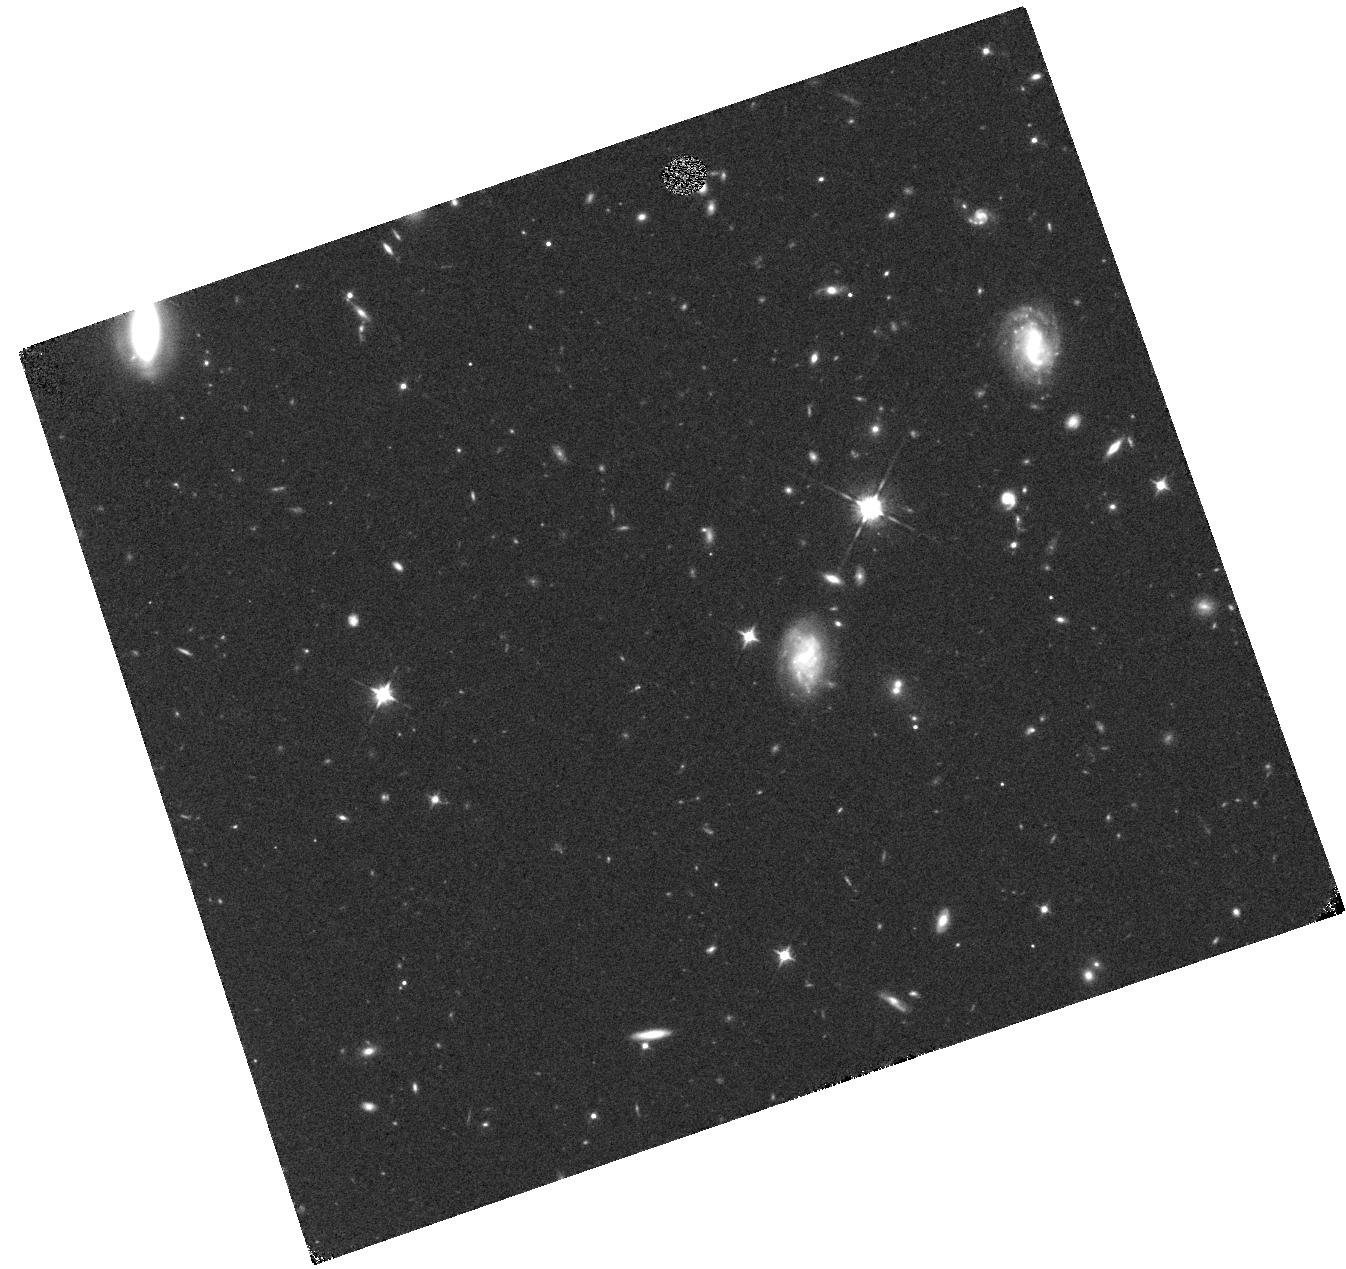
Target: BDTR. Instrument: WFC3/IR. Filter: F105W. Exposure: 17 min. Observation ID: hst_14808_11_wfc3_ir_f105w_iddq11

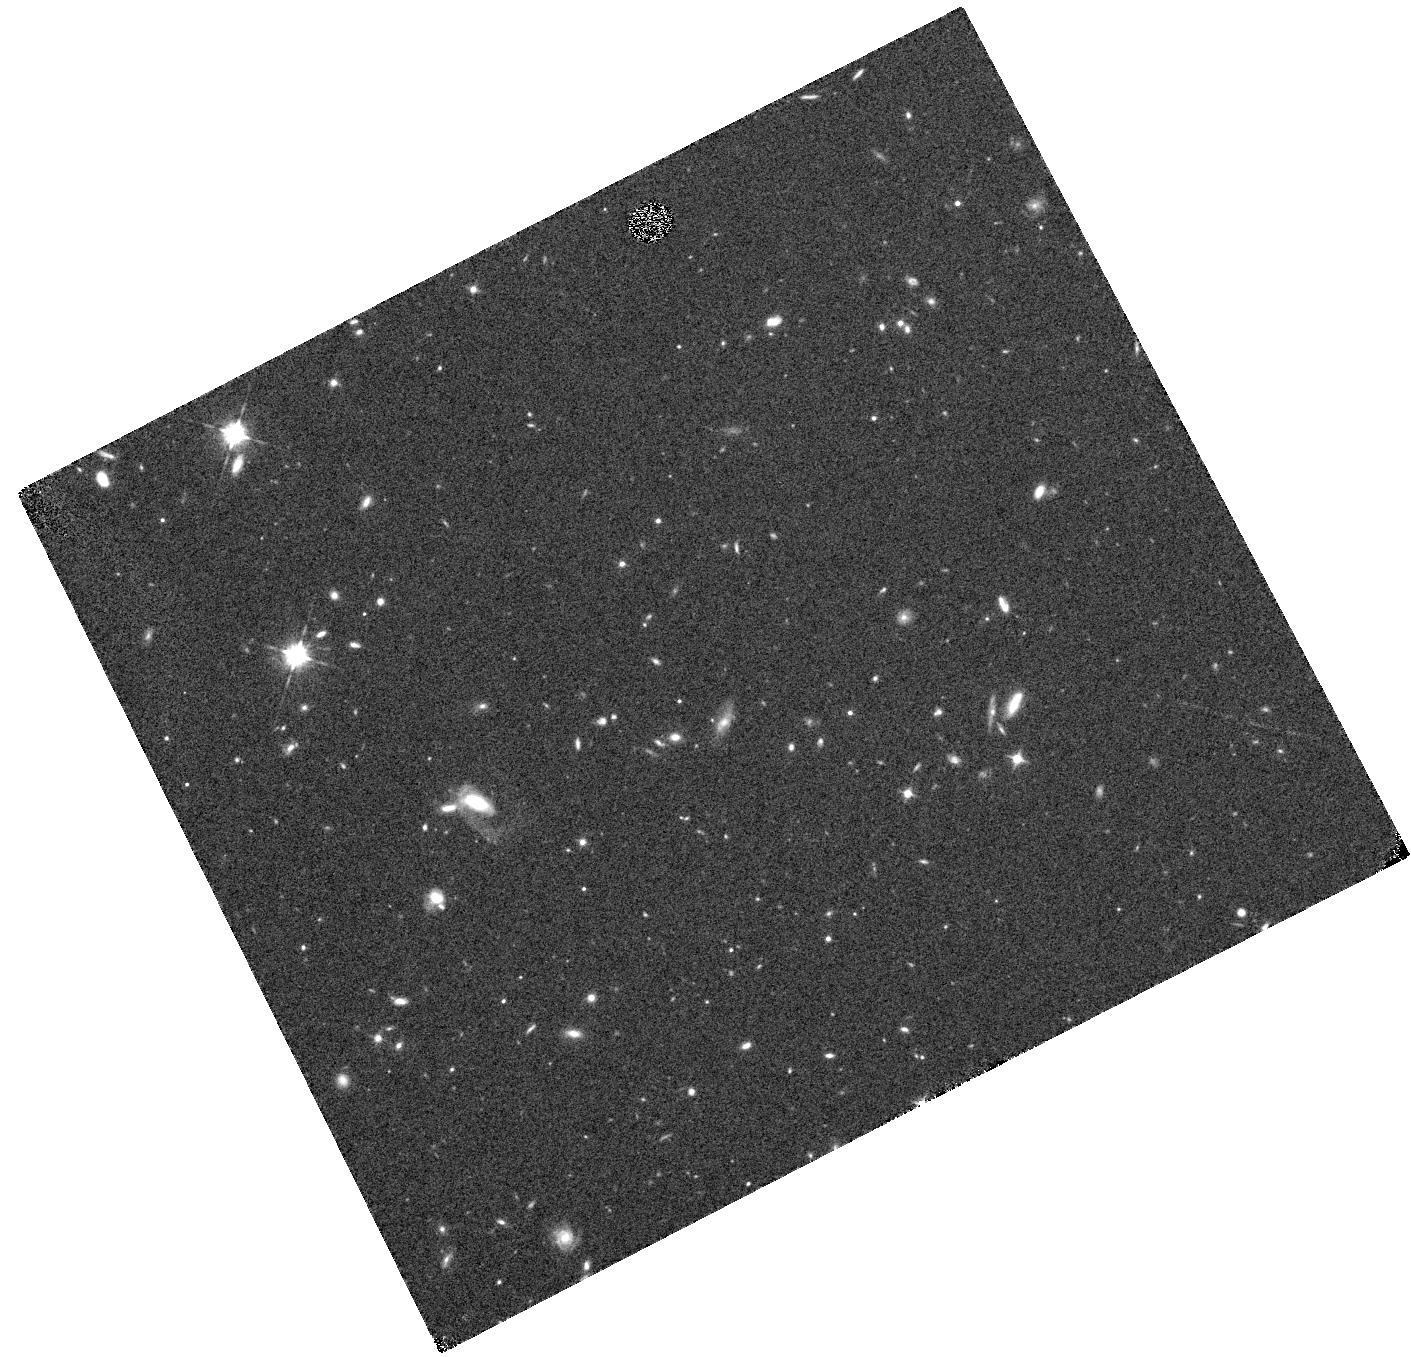
Target: BNOI. Instrument: WFC3/IR. Filter: F105W. Exposure: 17 min. Observation ID: hst_14808_16_wfc3_ir_f105w_iddq16

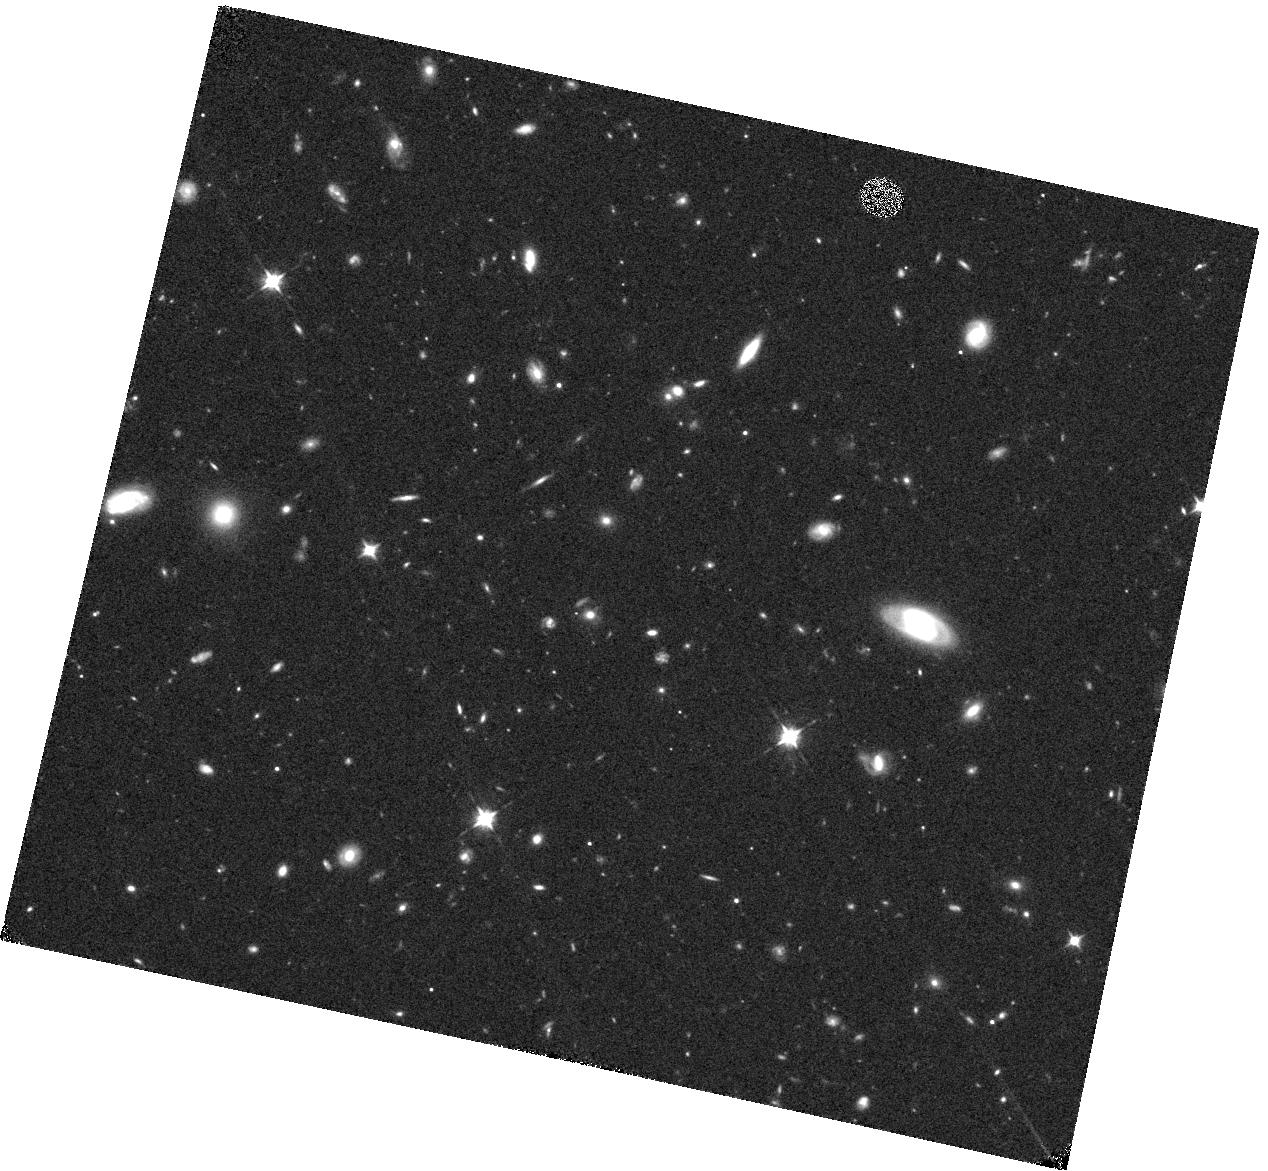
Target: 16SIV. Instrument: WFC3/IR. Filter: F105W. Exposure: 19 min. Observation ID: hst_14808_09_wfc3_ir_f105w_iddq09

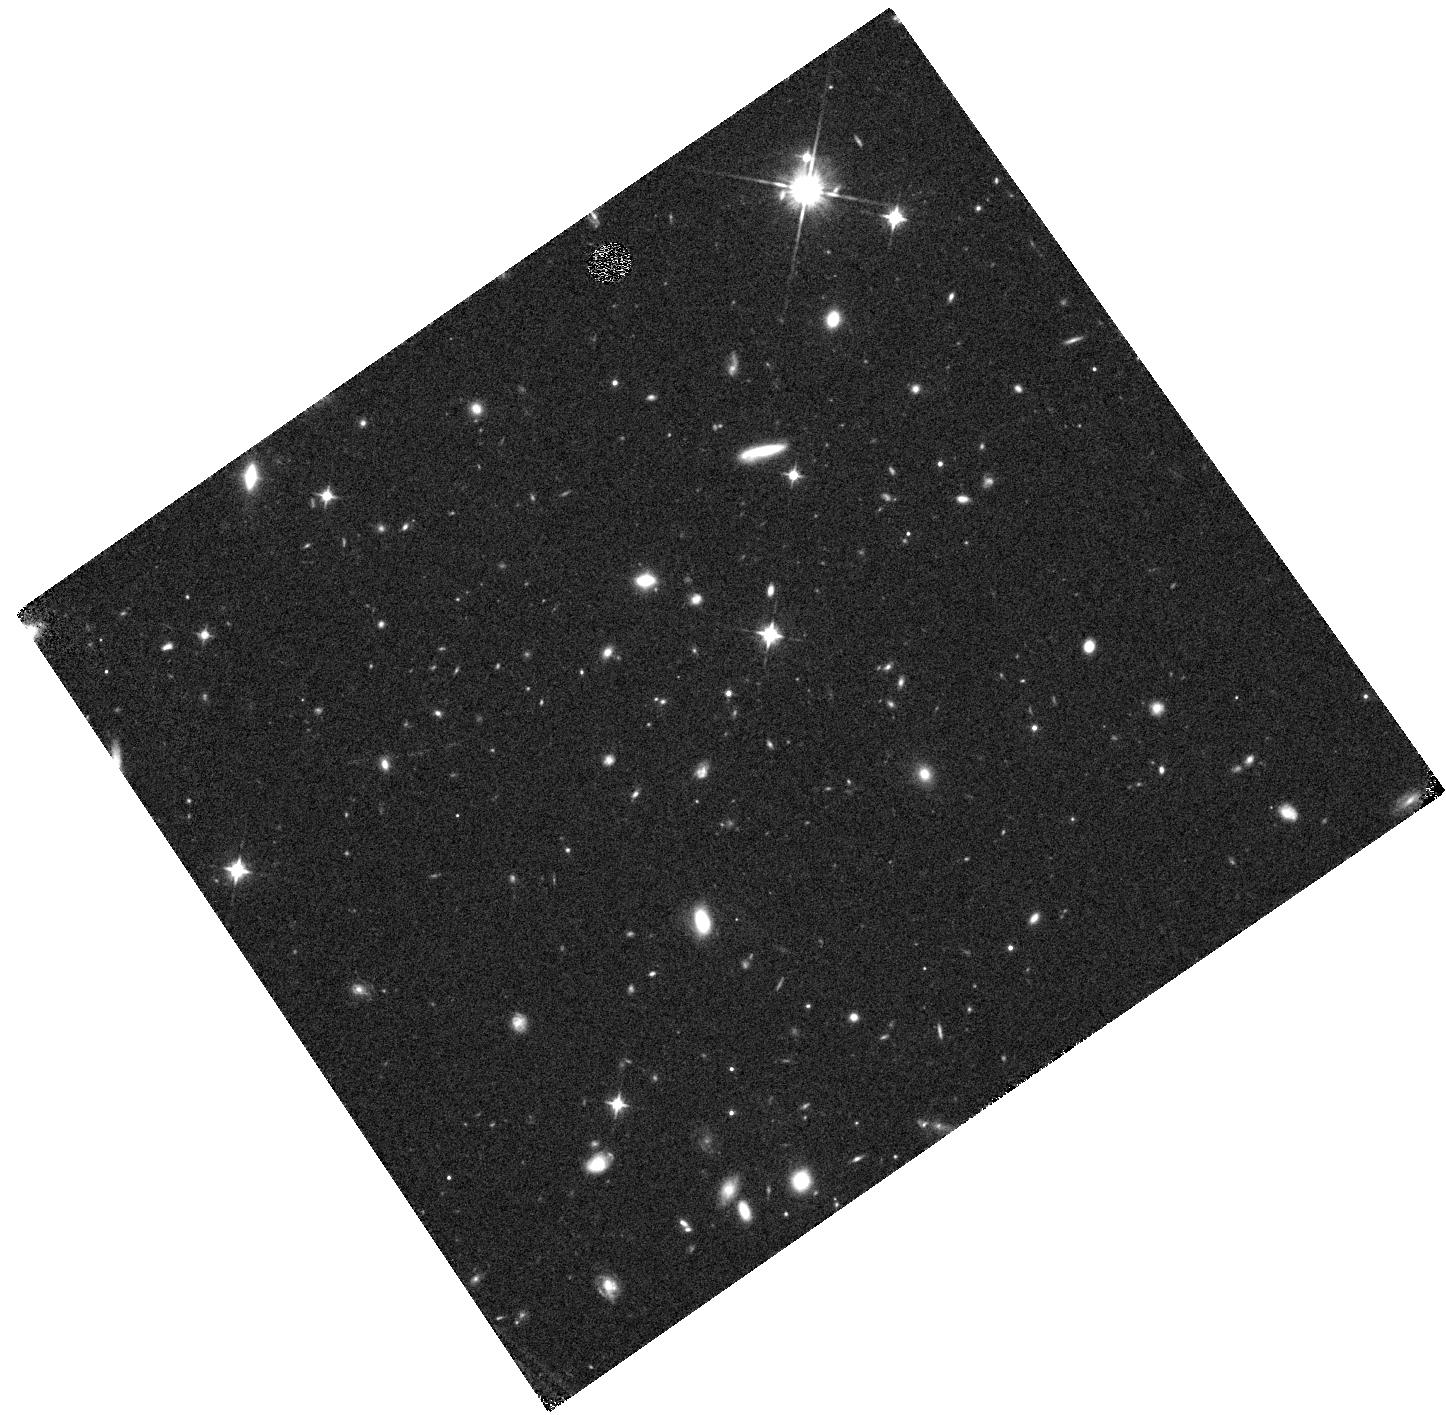
Target: BYTU. Instrument: WFC3/IR. Filter: F105W. Exposure: 18 min. Observation ID: hst_14808_19_wfc3_ir_f105w_iddq19

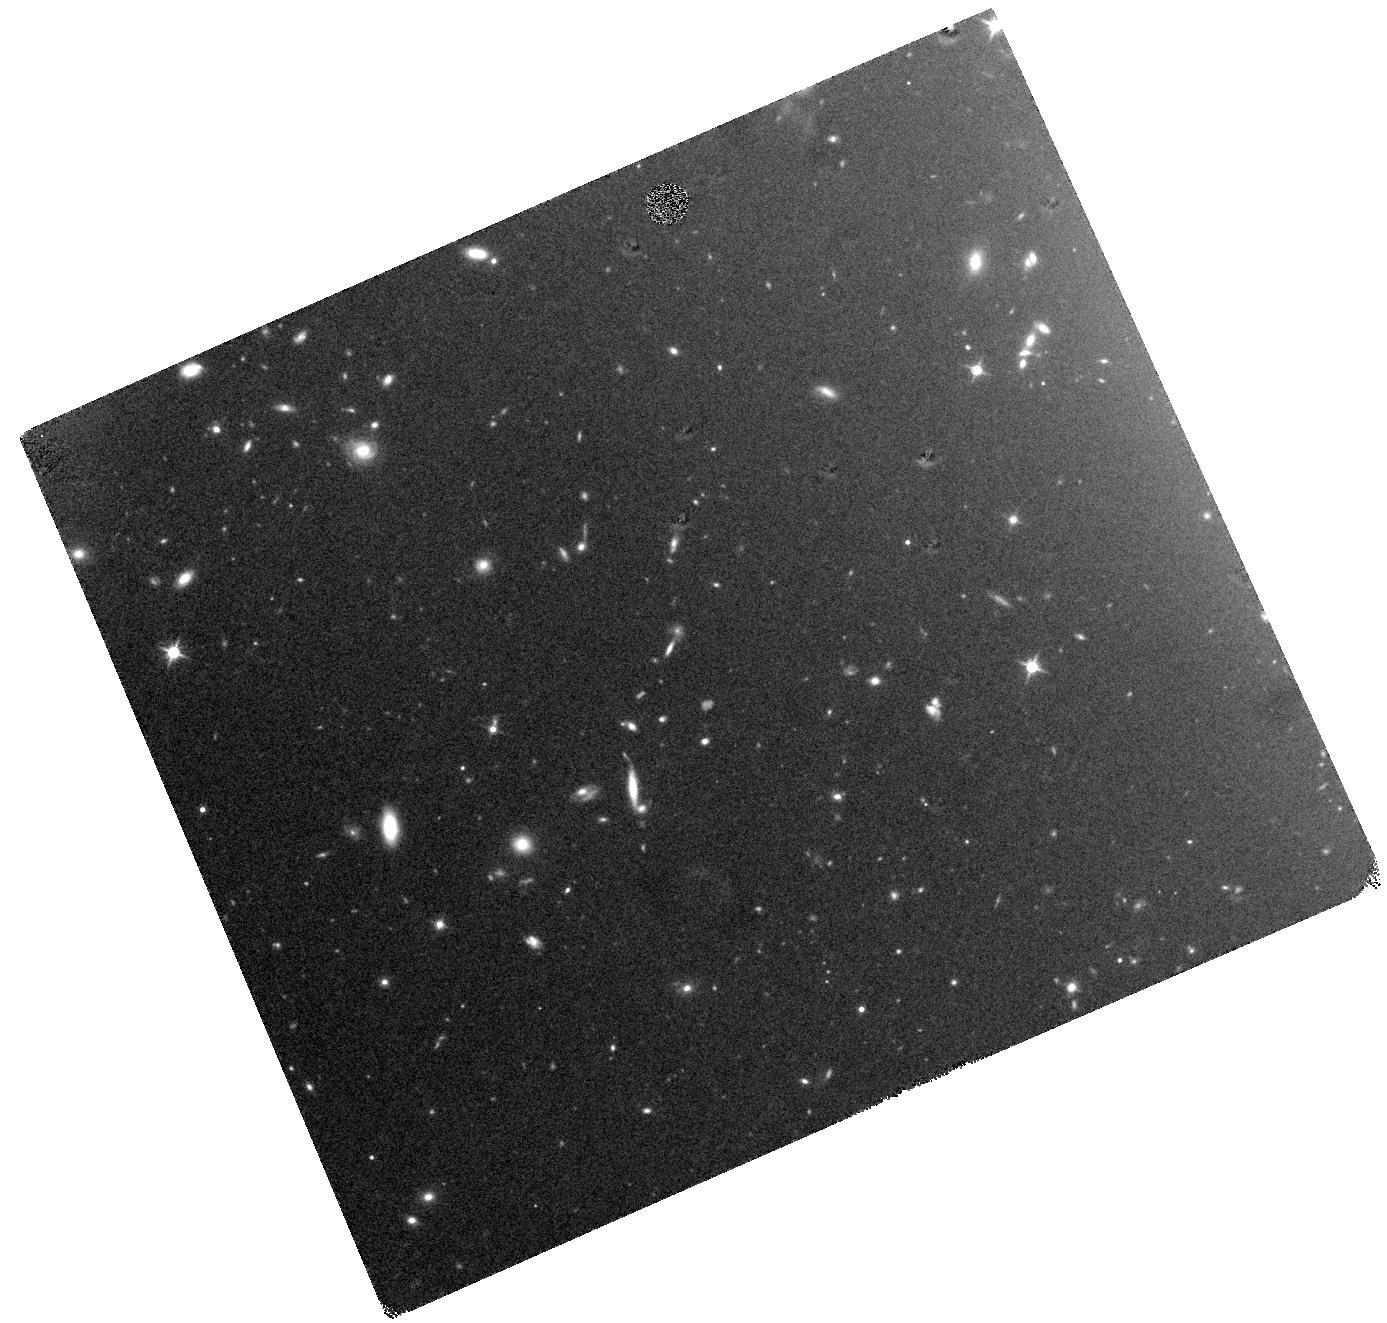
Target: BNCR. Instrument: WFC3/IR. Filter: F140W. Exposure: 20 min. Observation ID: hst_14808_14_wfc3_ir_f140w_iddq14

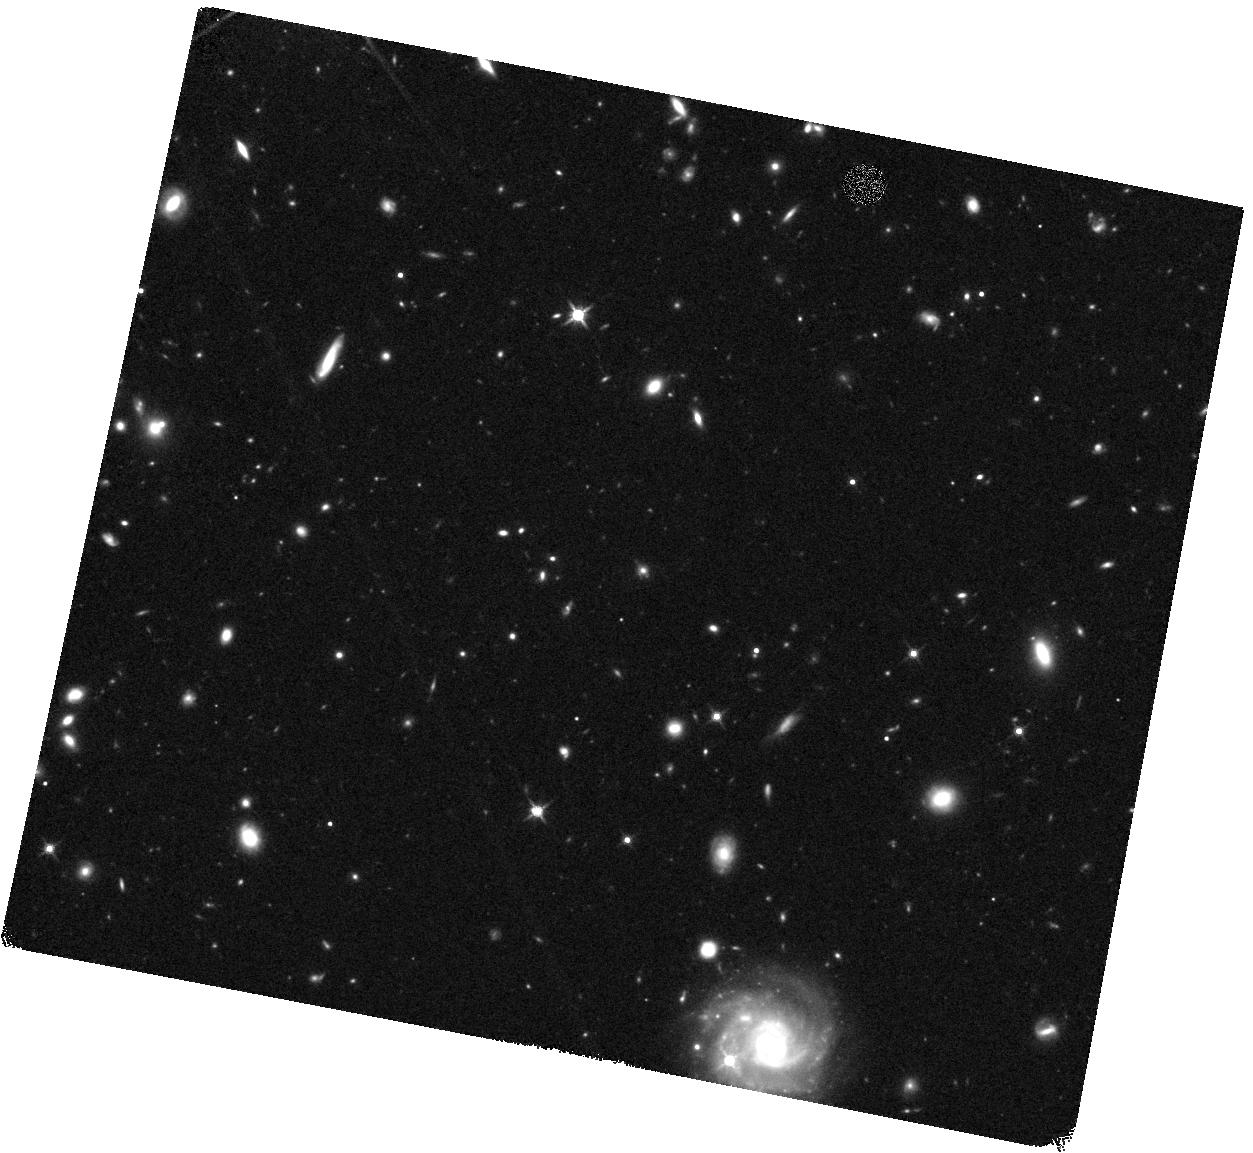
Target: 16VLR. Instrument: WFC3/IR. Filter: F140W. Exposure: 20 min. Observation ID: hst_14808_08_wfc3_ir_f140w_iddq08

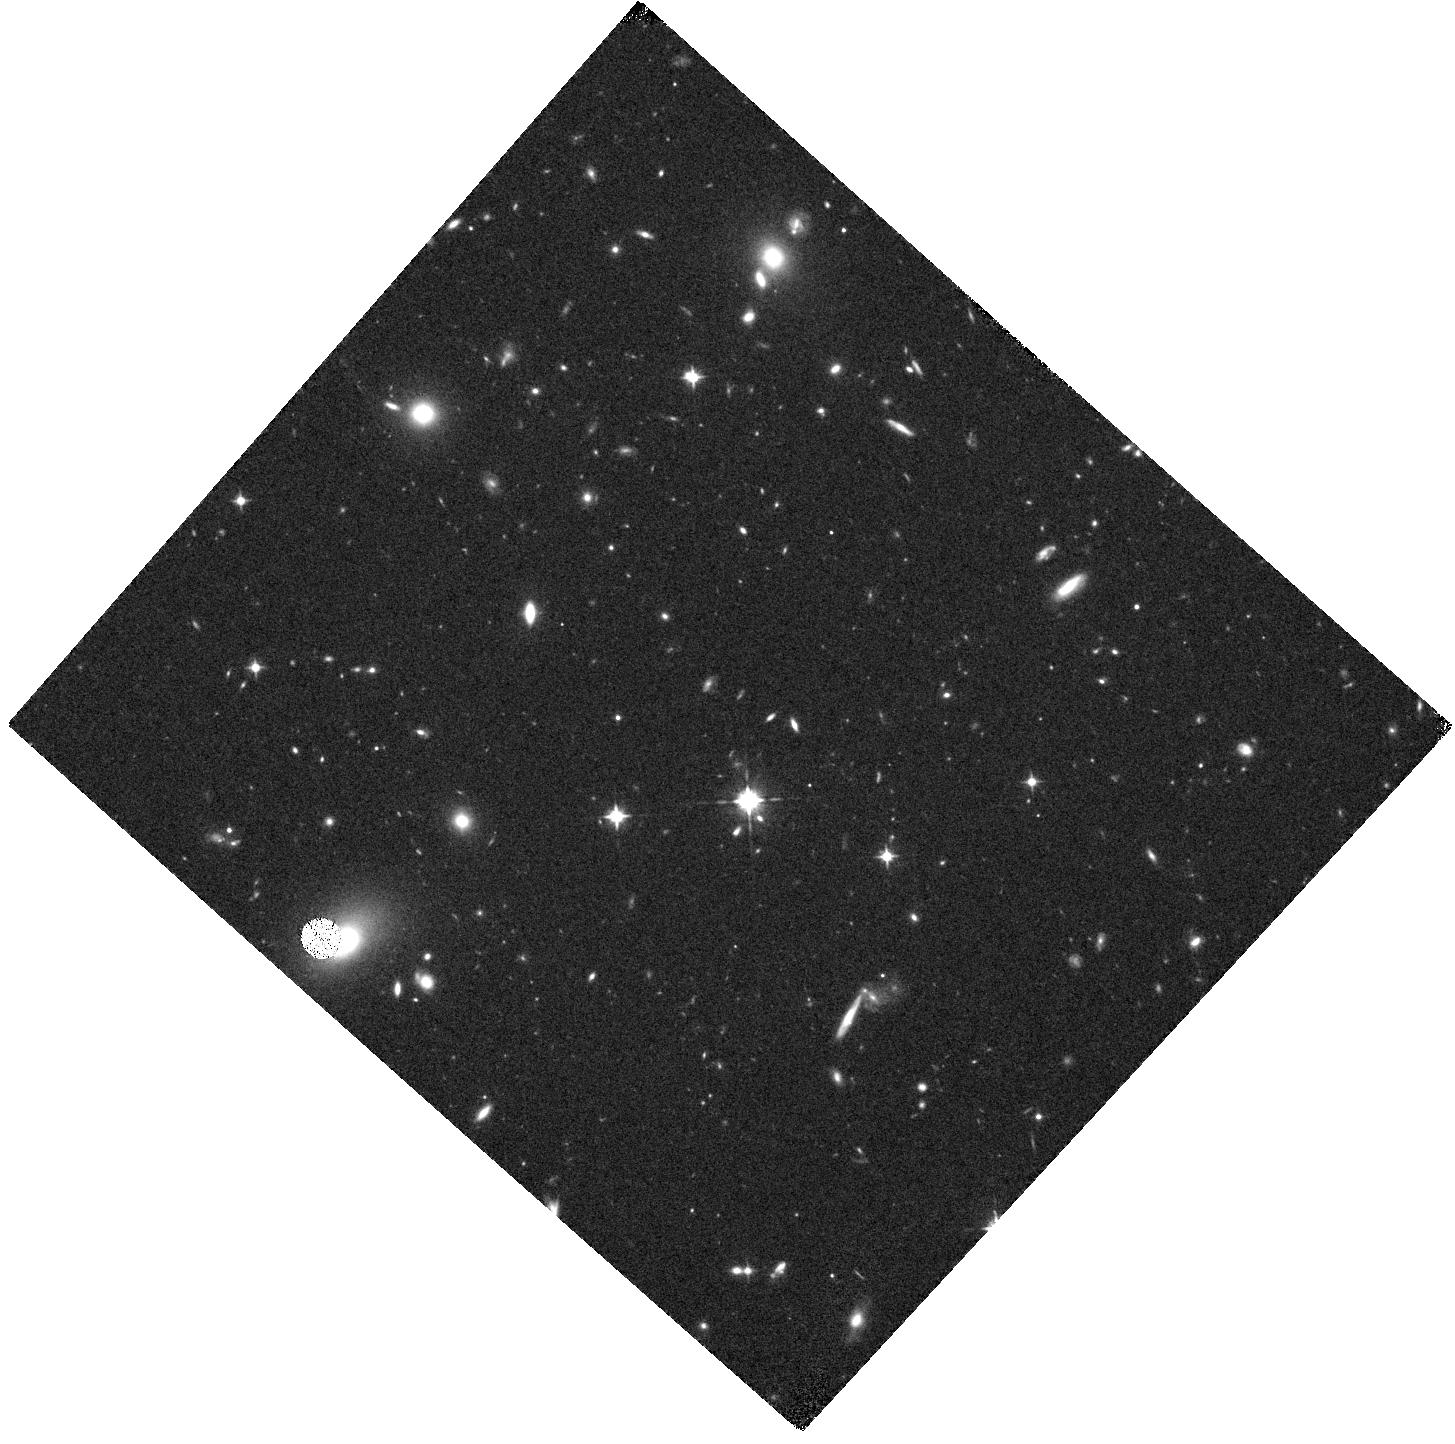
Target: CPCH. Instrument: WFC3/IR. Filter: F105W. Exposure: 19 min. Observation ID: hst_14808_29_wfc3_ir_f105w_iddq29

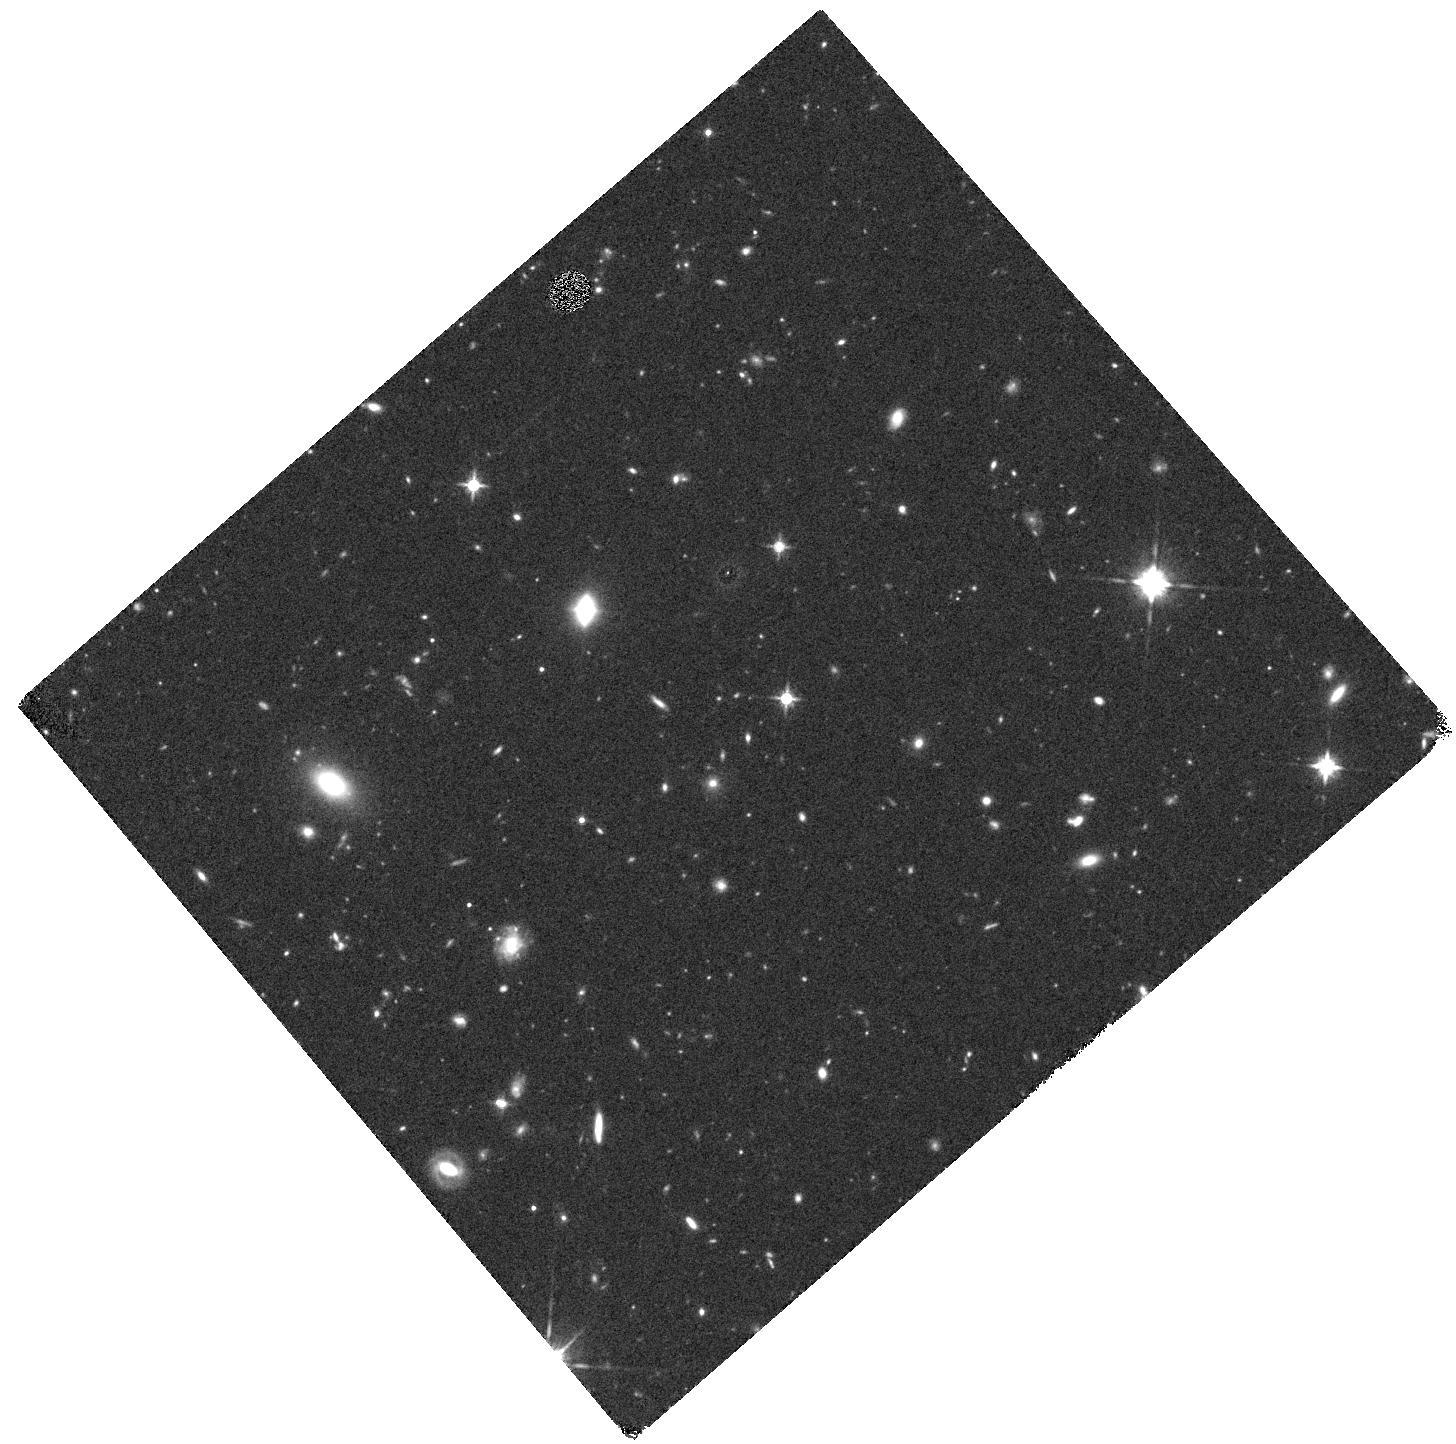
Target: BZUG. Instrument: WFC3/IR. Filter: F140W. Exposure: 19 min. Observation ID: hst_14808_25_wfc3_ir_f140w_iddq25

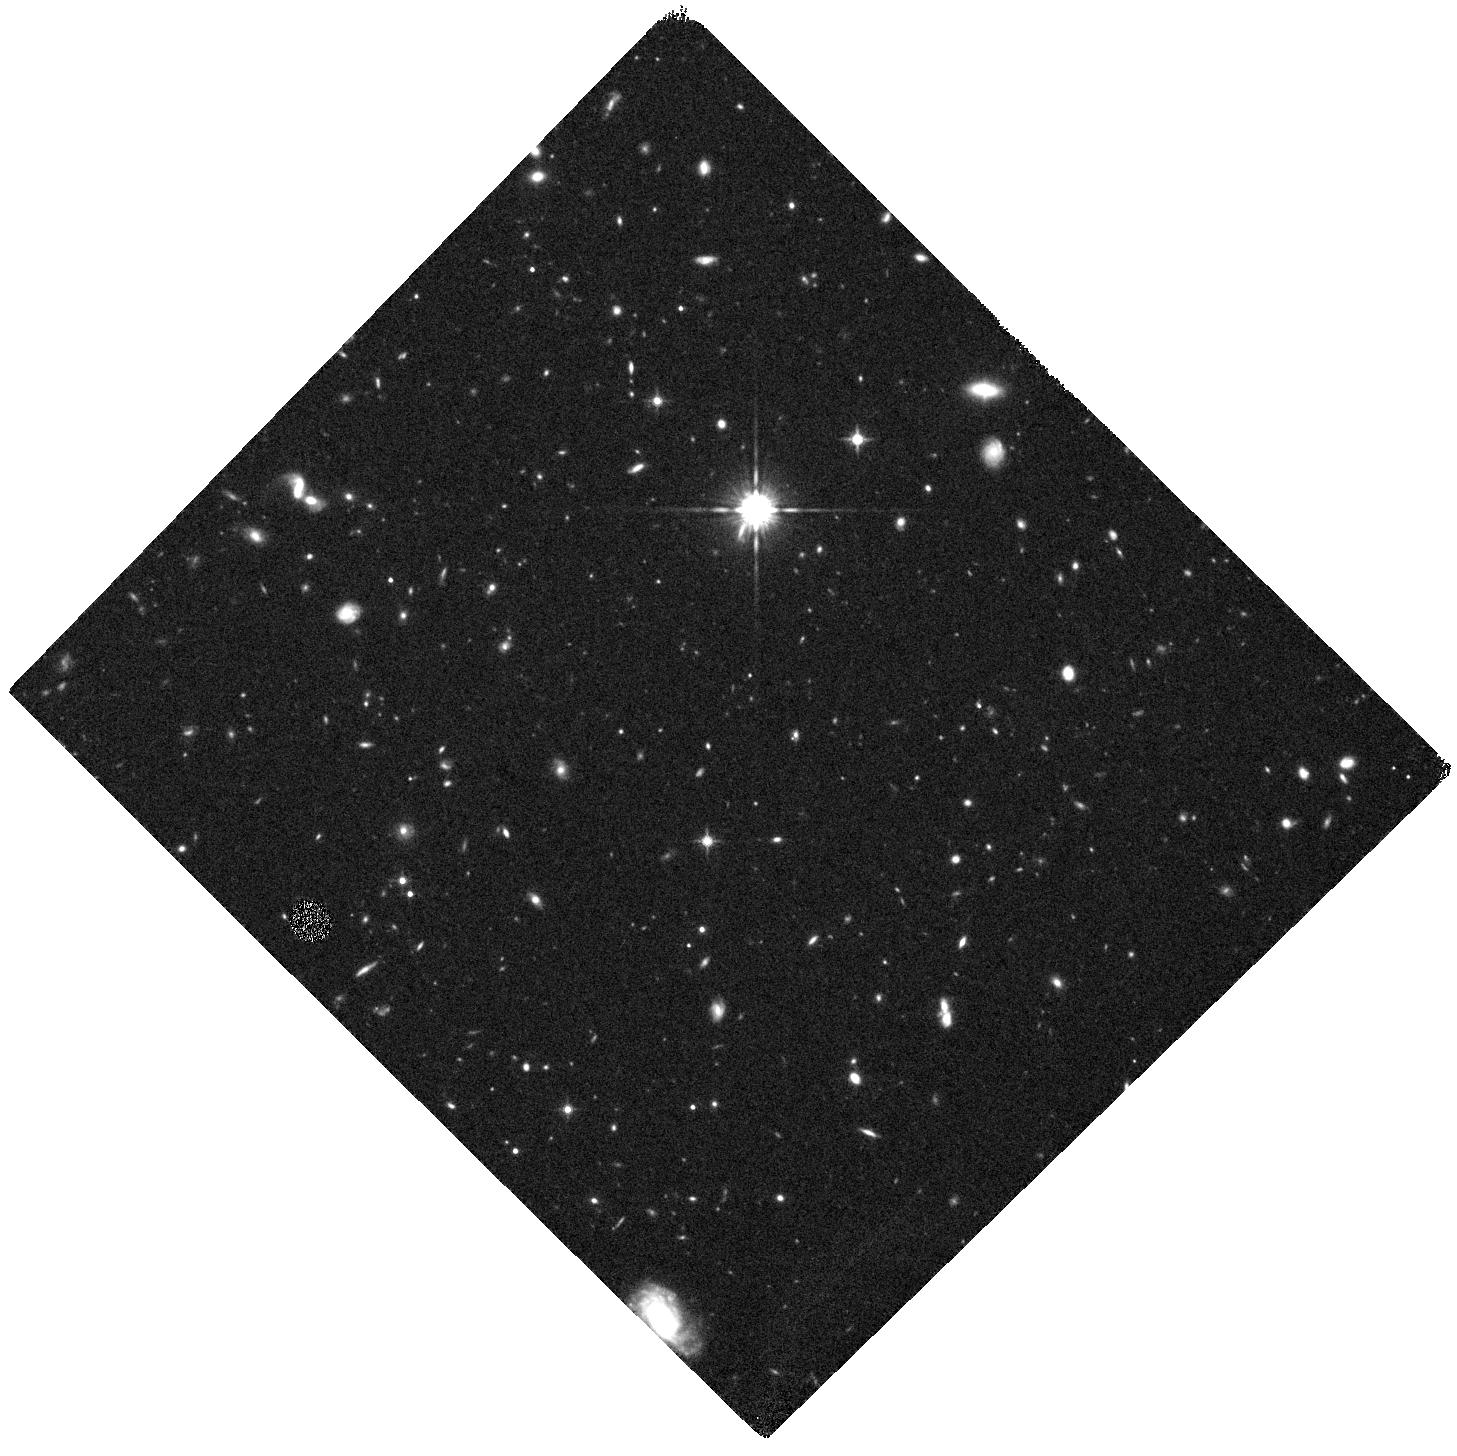
Target: CTWK. Instrument: WFC3/IR. Filter: F140W. Exposure: 20 min. Observation ID: hst_14808_27_wfc3_ir_f140w_iddq27

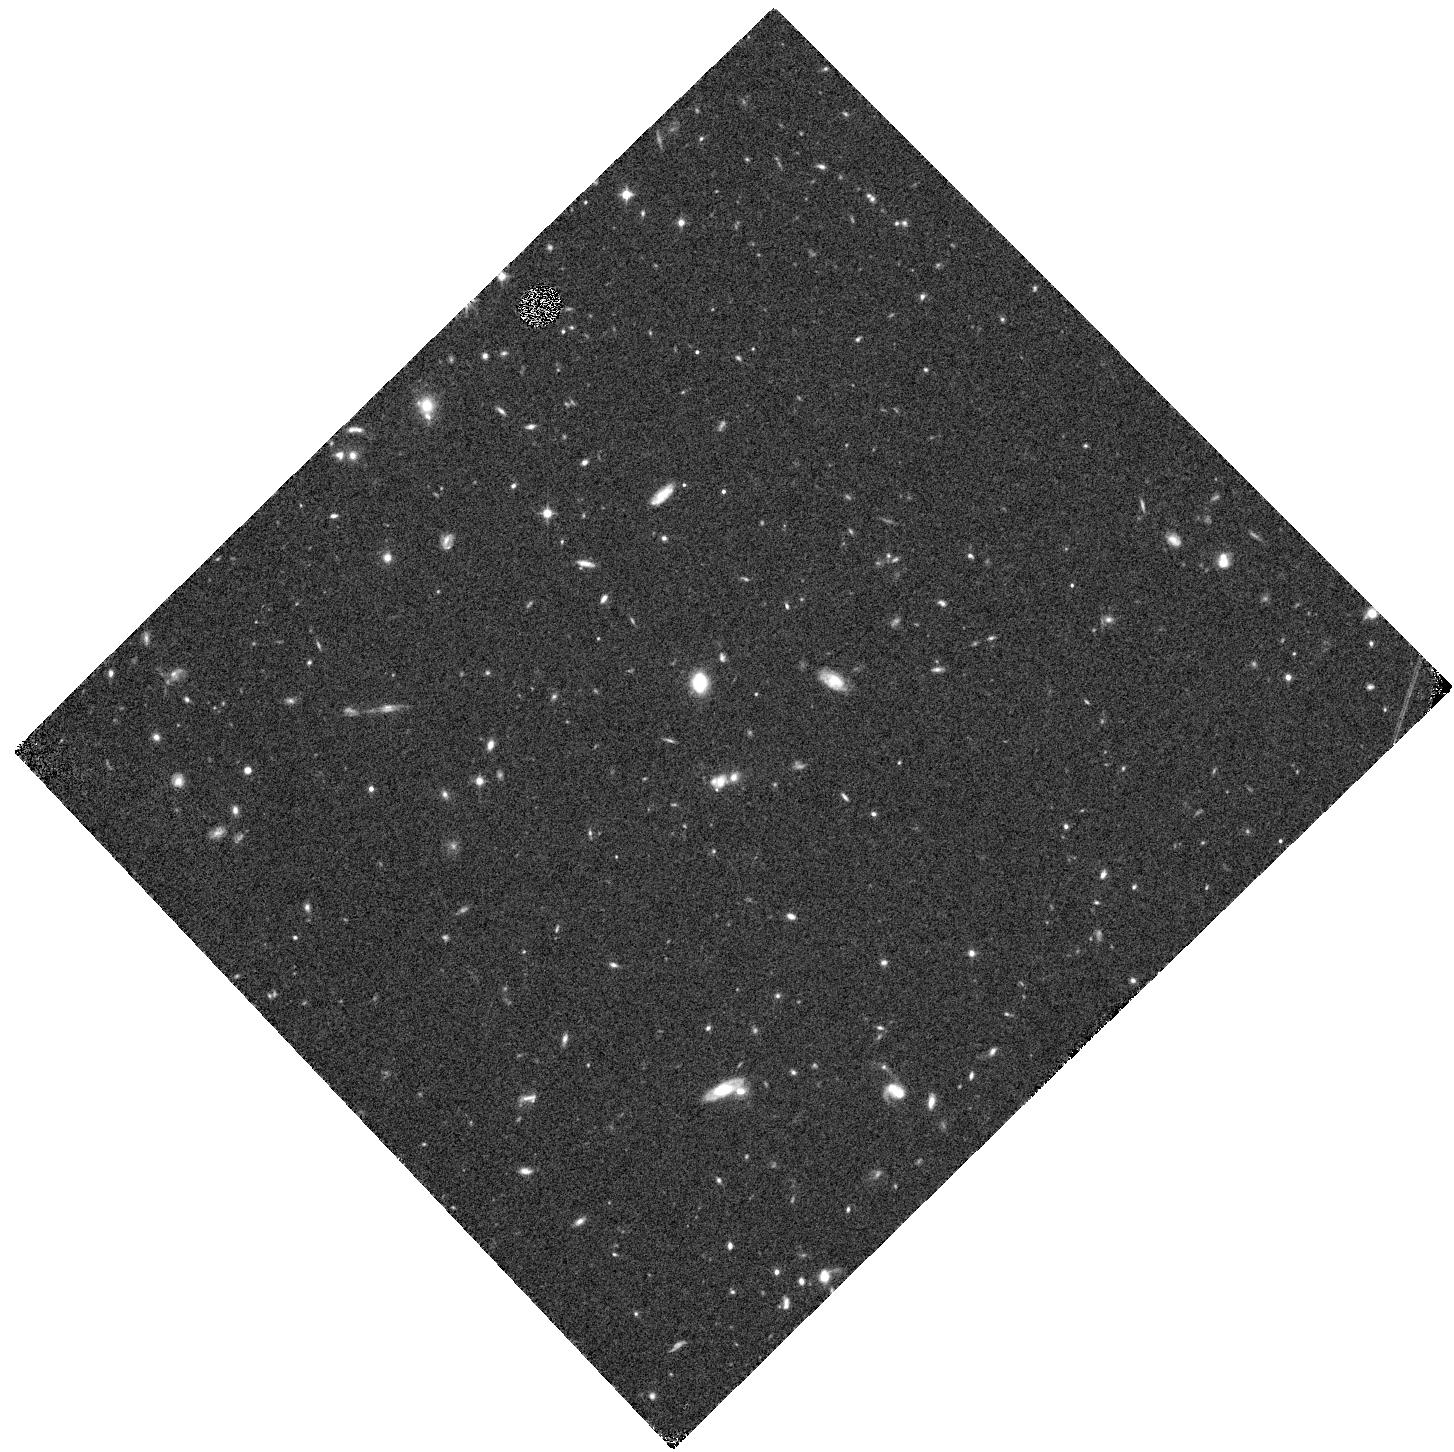
Target: BNNW. Instrument: WFC3/IR. Filter: F105W. Exposure: 18 min. Observation ID: hst_14808_23_wfc3_ir_f105w_iddq23

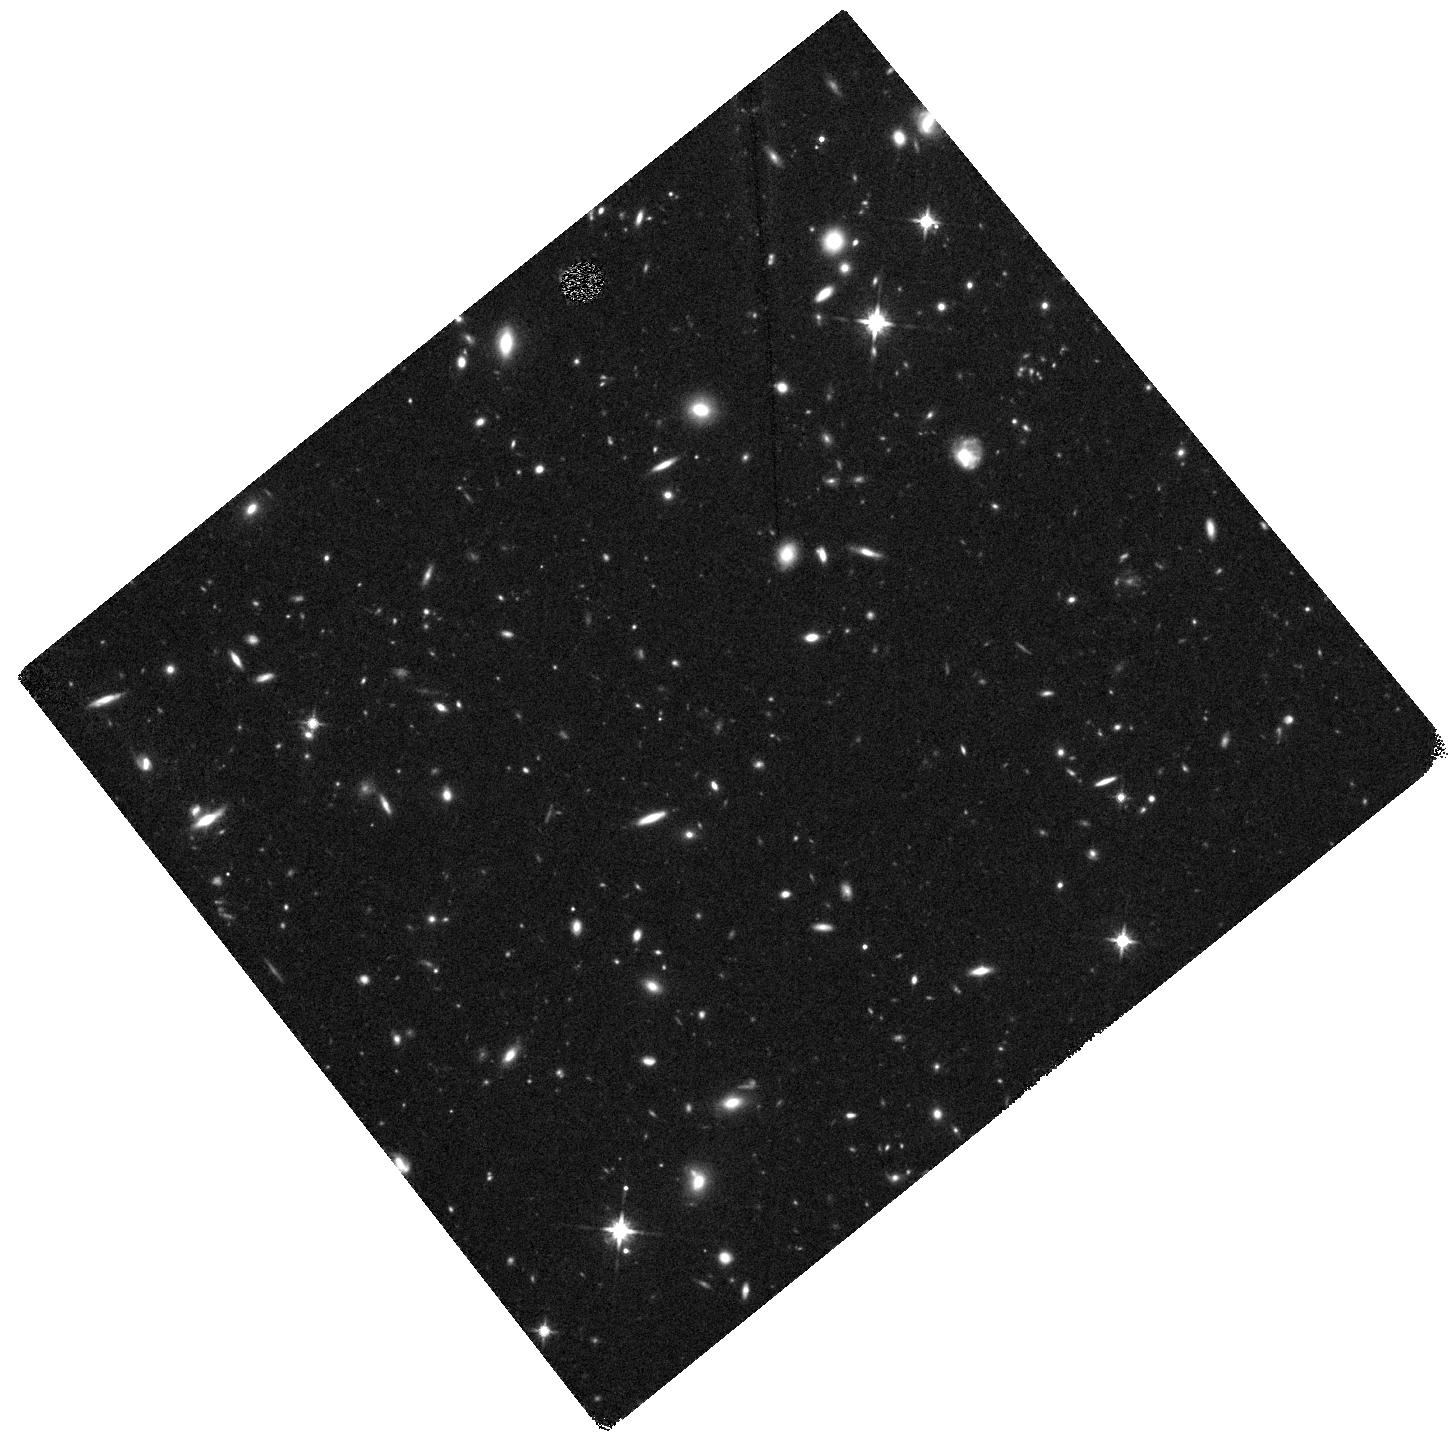
Target: BNHL. Instrument: WFC3/IR. Filter: F140W. Exposure: 19 min. Observation ID: hst_14808_22_wfc3_ir_f140w_iddq22

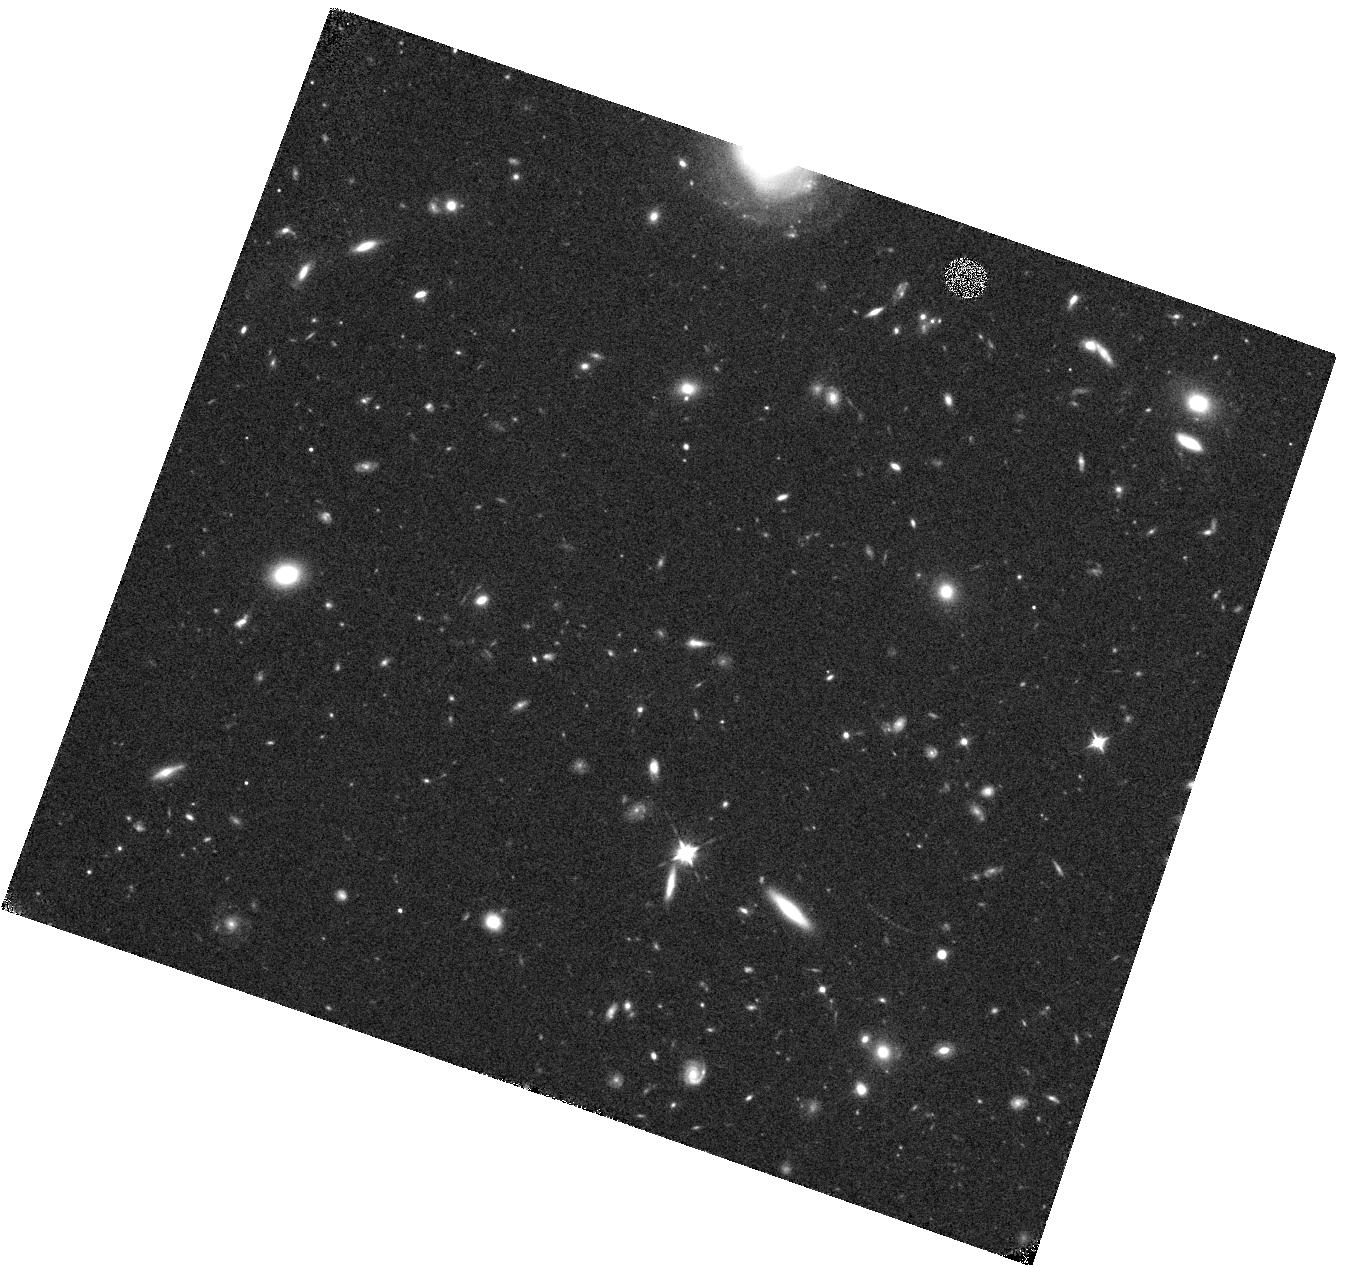
Target: 16CAA. Instrument: WFC3/IR. Filter: F105W. Exposure: 19 min. Observation ID: hst_14808_05_wfc3_ir_f105w_iddq05

SUbaru Supernovae with Hubble Infrared (SUSHI) (PI: Suzuki, Nao)

During the next two HST Cycles, the Subaru Strategic Program (SSP) will conduct a rolling search with Hyper Suprime-Cam (HSC) that will discover and study scores of very high quality SNe Ia up to redshift of ~1.5. However, above a redshift of one, the Subaru photometry will be limited to the UV and blue rest-frame of the SNe. By combining the HSC light curve with just one non-disruptive ToO observation and a "reference image" (after the SN has faded) from HST for each of 46 SNe, we will improve the dark energy Figure of Merit (FoM) obtainable from all past and present high-redshift SN searches by a factor of 2.3. This opportunity is unique. Because this search requires frequent changes of the massive HSC at the Subaru prime focus, it will not be repeated for the foreseeable future.